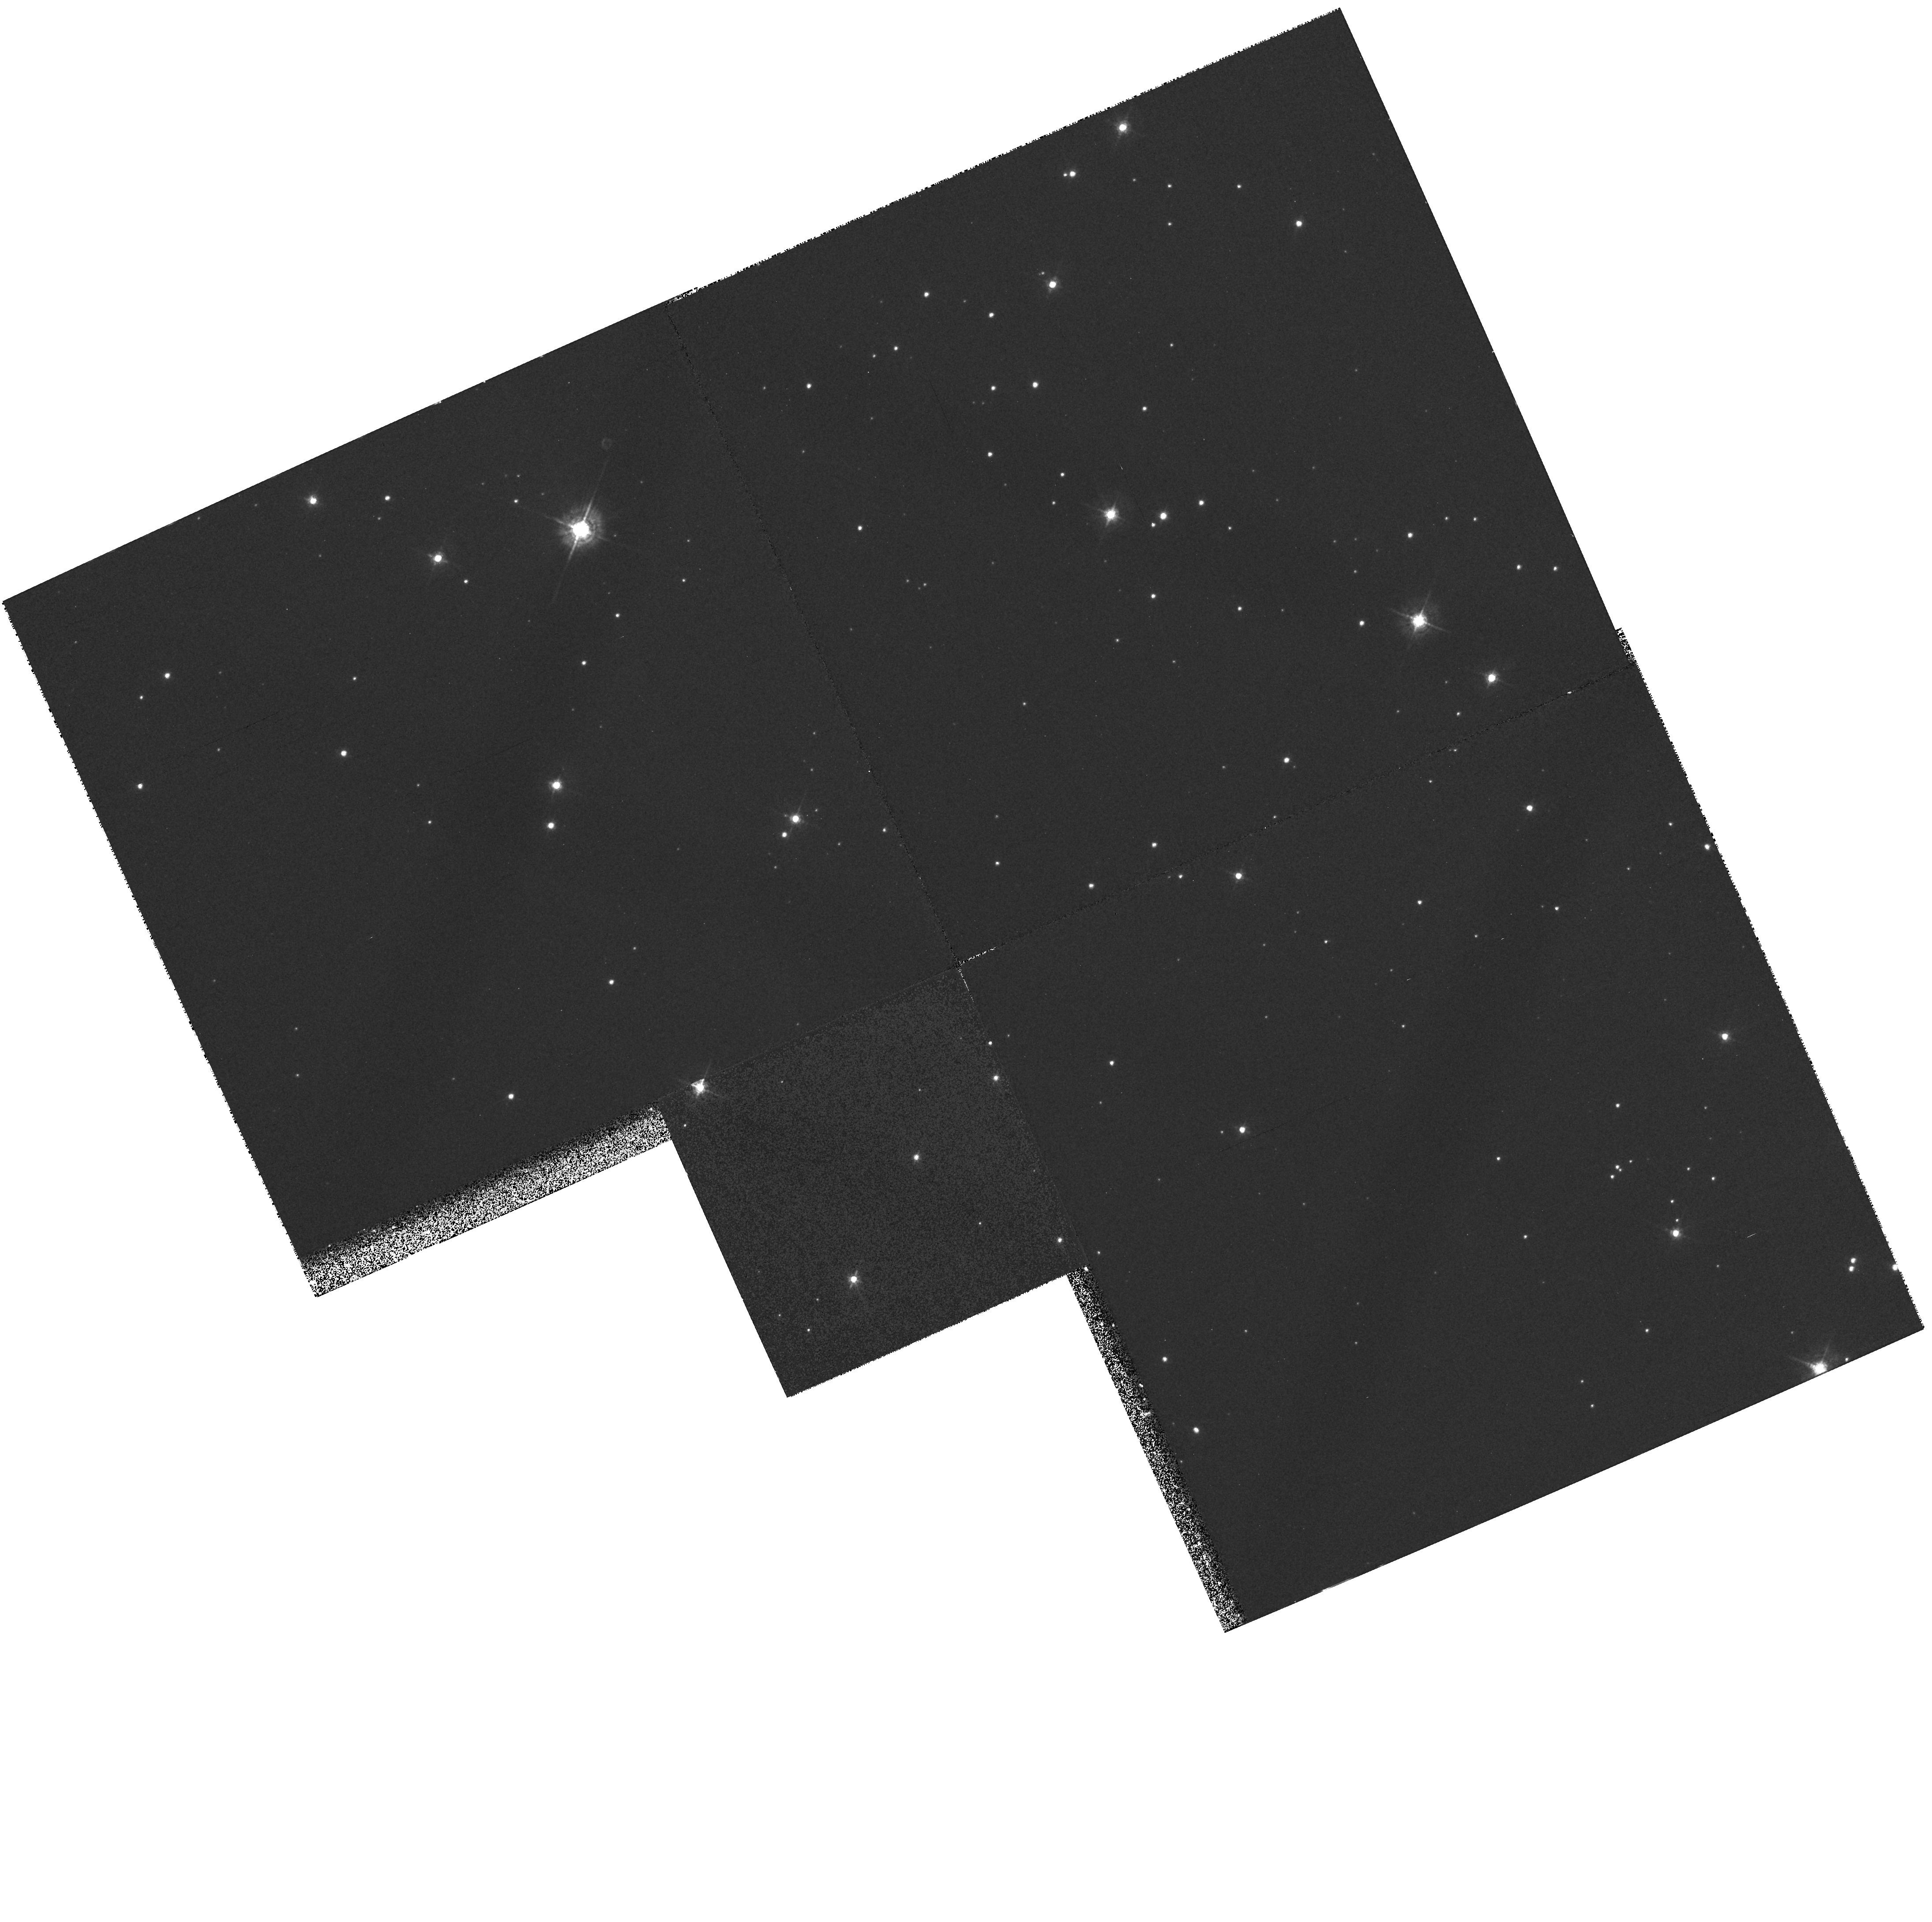
Target: NGC7635-KNOTS. Instrument: WFPC2/PC. Filter: F547M. Exposure: 20 min. Observation ID: hst_7515_02_wfpc2_pc_f547m_u4a602

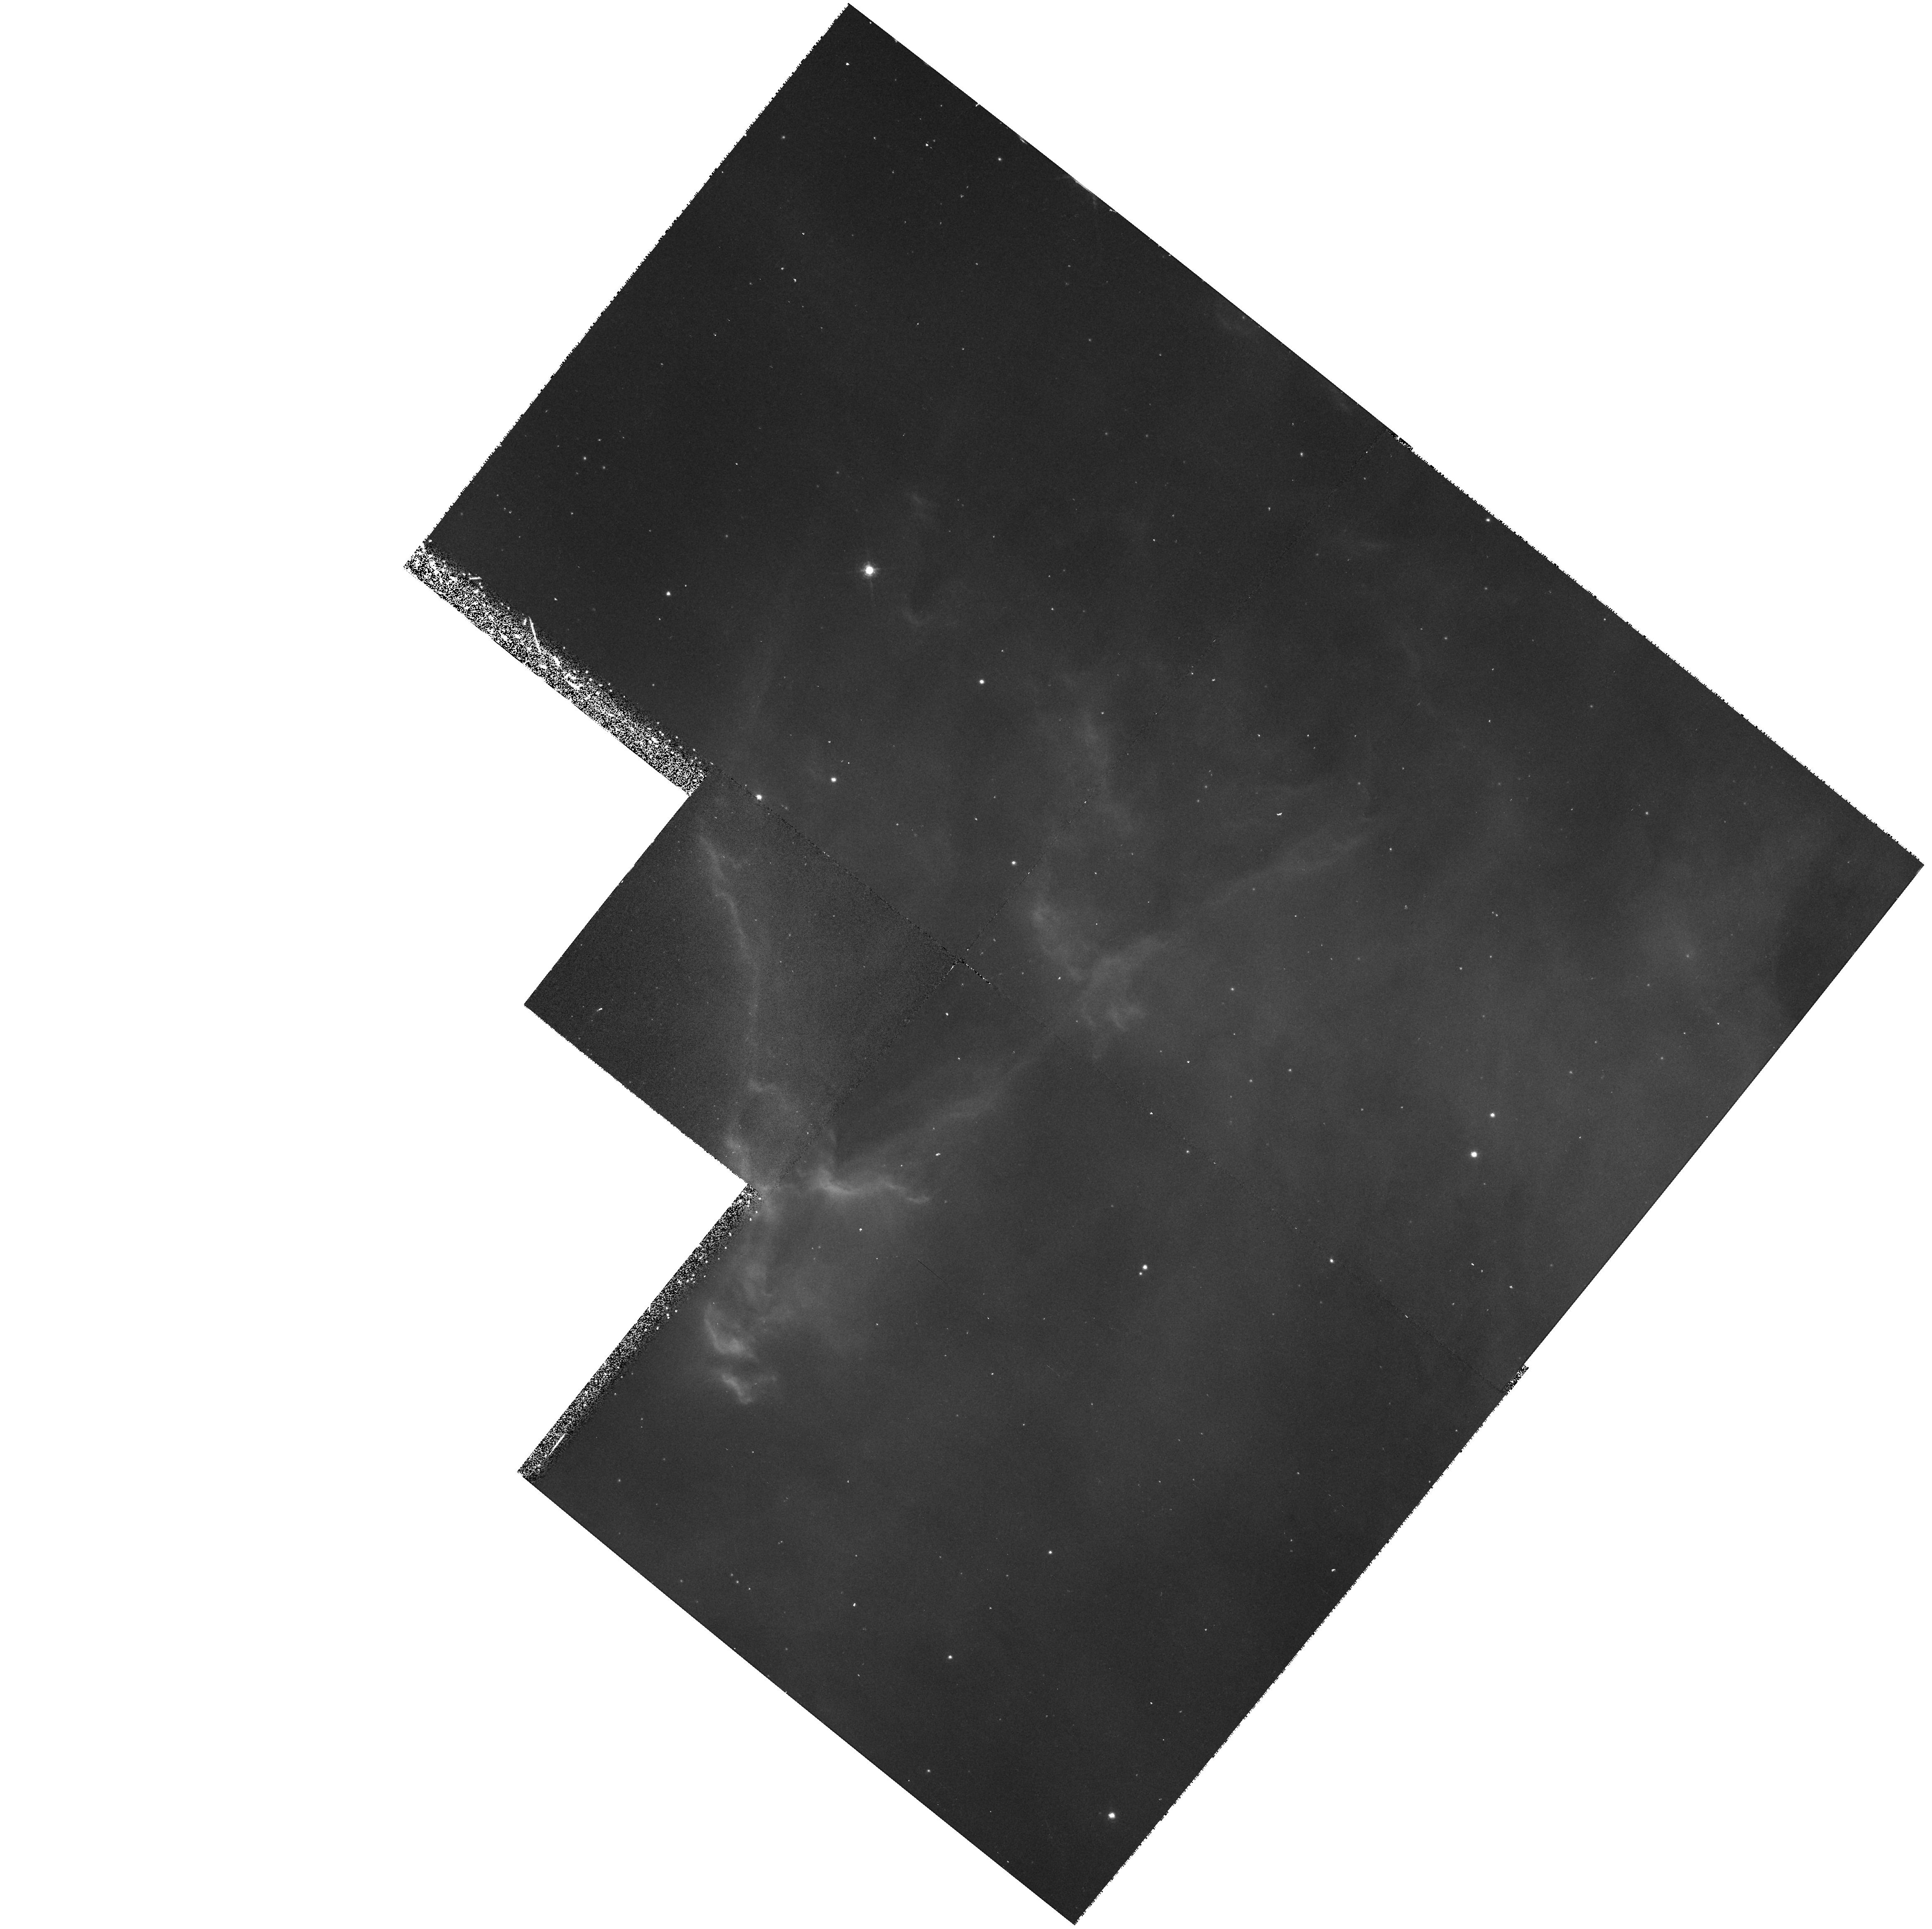
Target: NGC7635-RIM. Instrument: WFPC2/PC. Filter: F656N. Exposure: 33 min. Observation ID: hst_7515_04_wfpc2_pc_f656n_u4a604

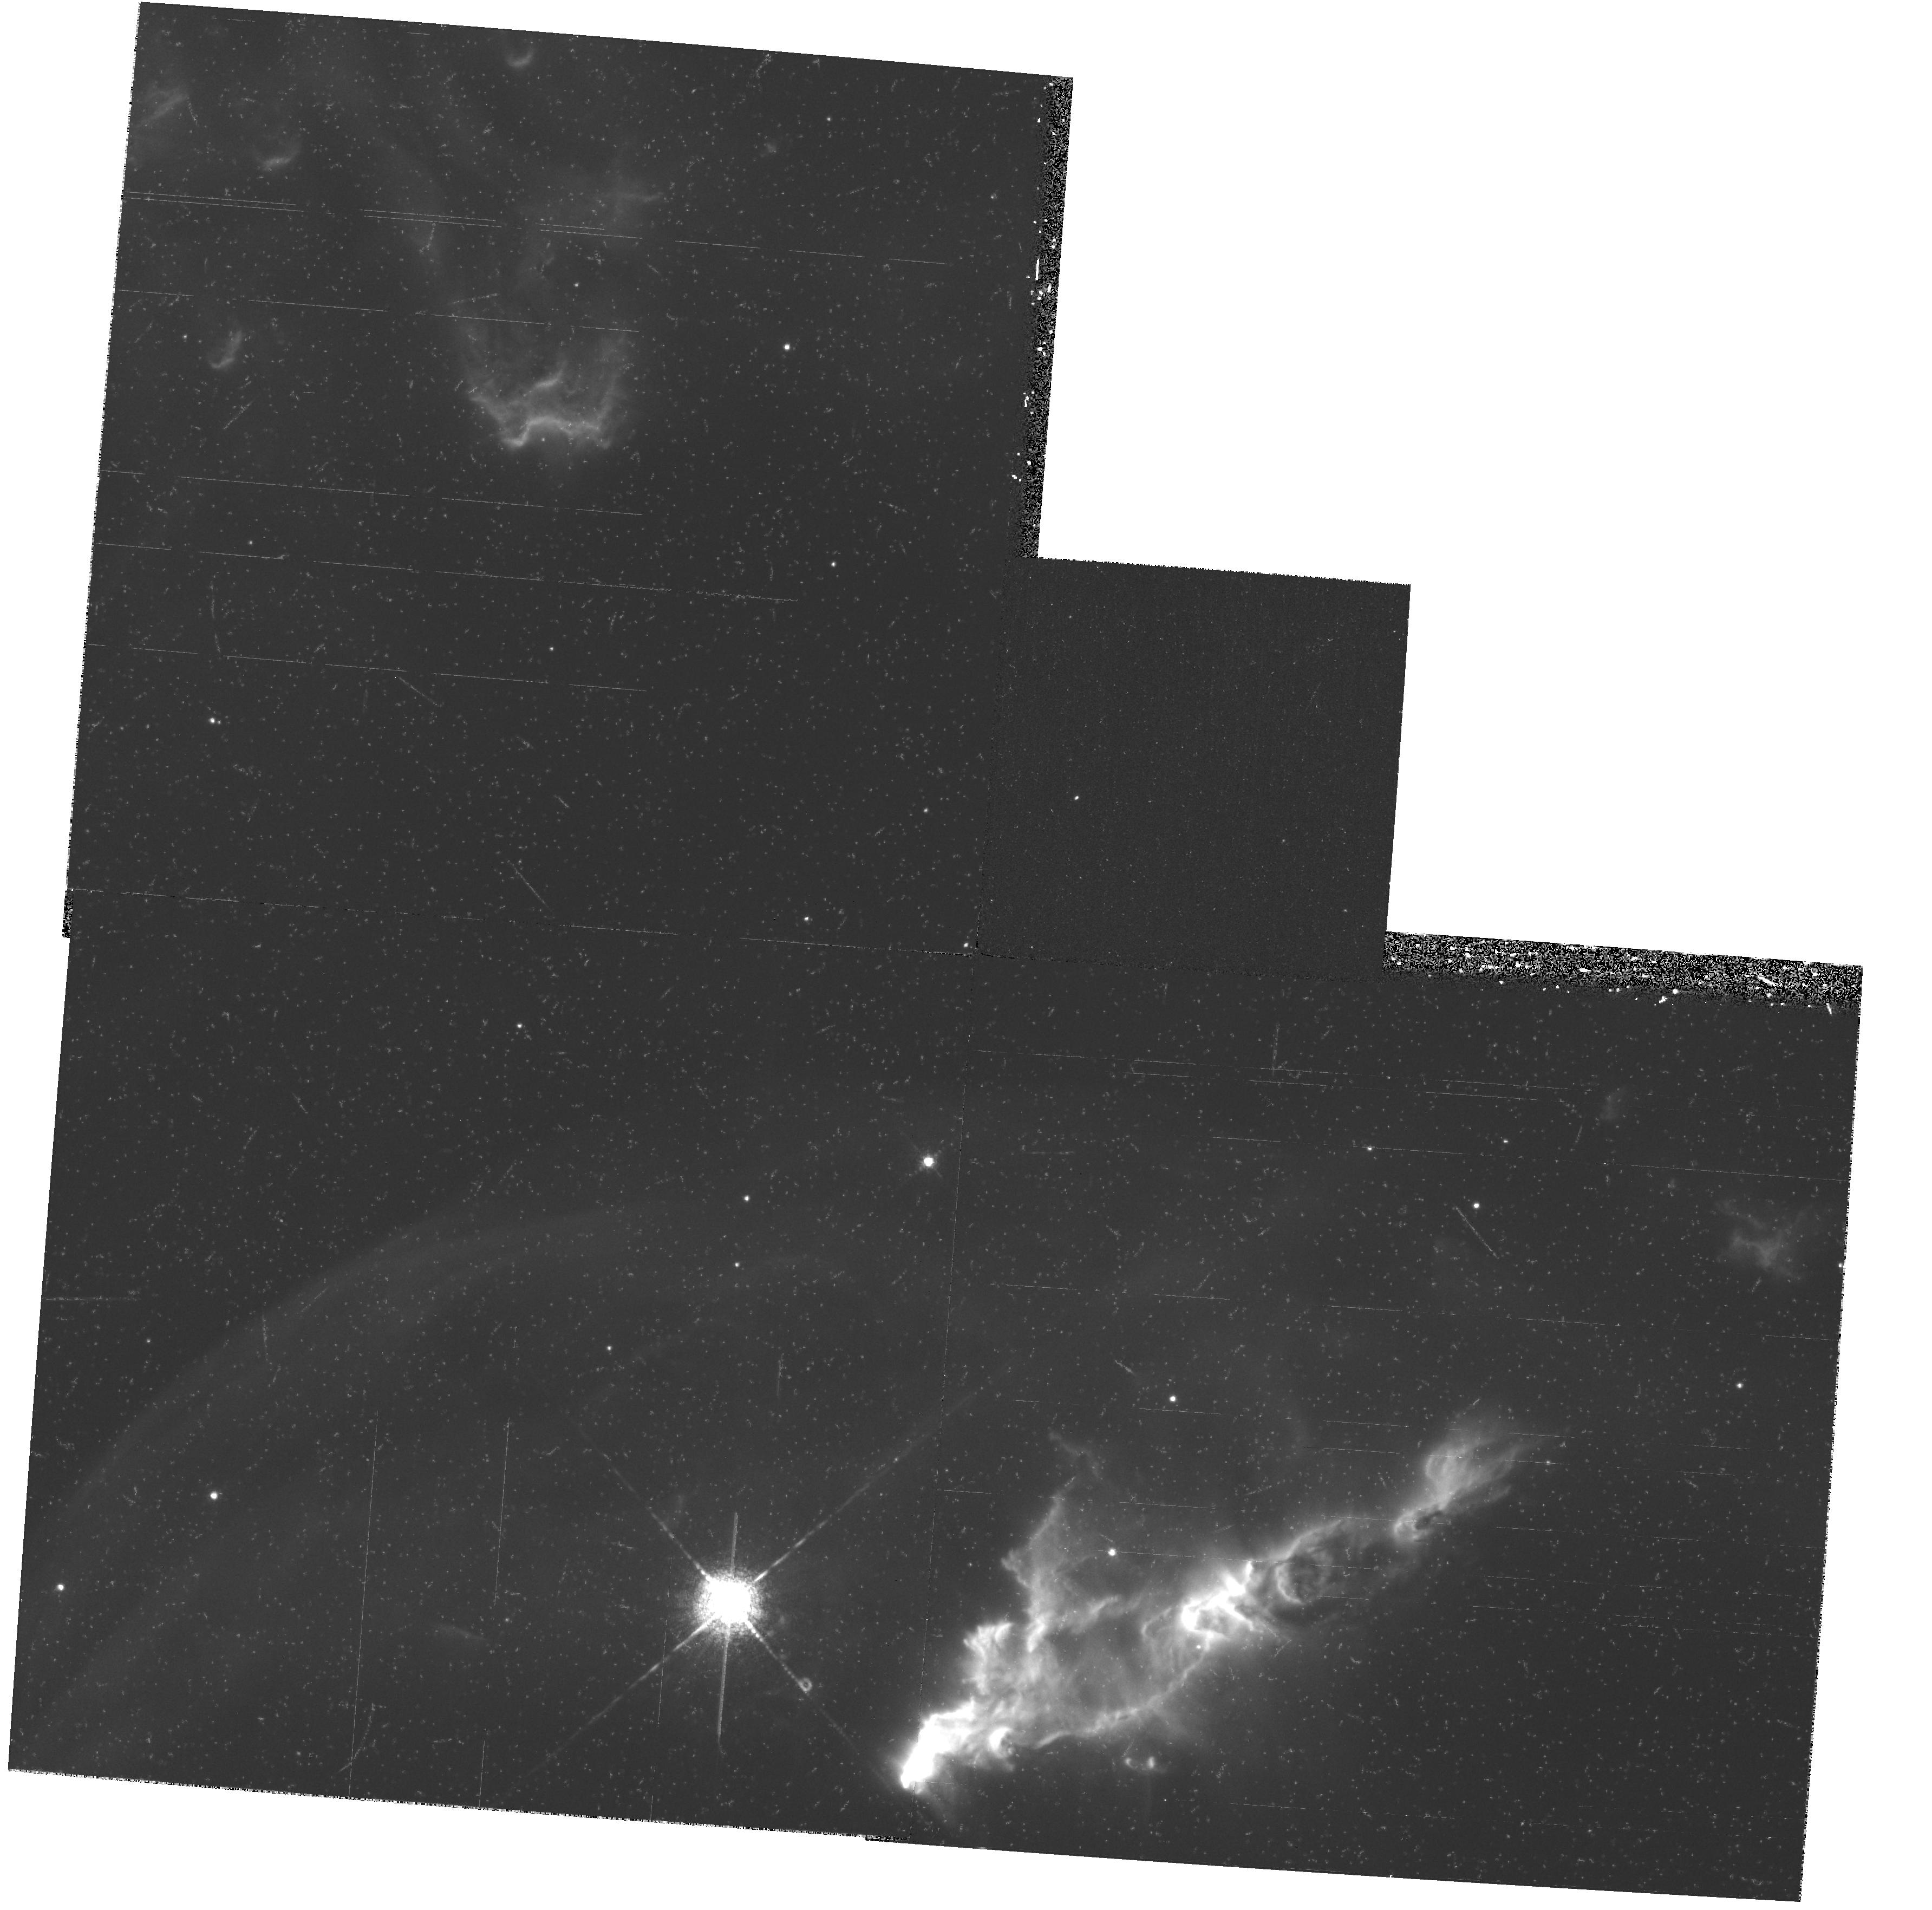
Target: NGC7635-WF1. Instrument: WFPC2/PC. Filter: F658N. Exposure: 36 min. Observation ID: hst_7515_01_wfpc2_pc_f658n_u4a601

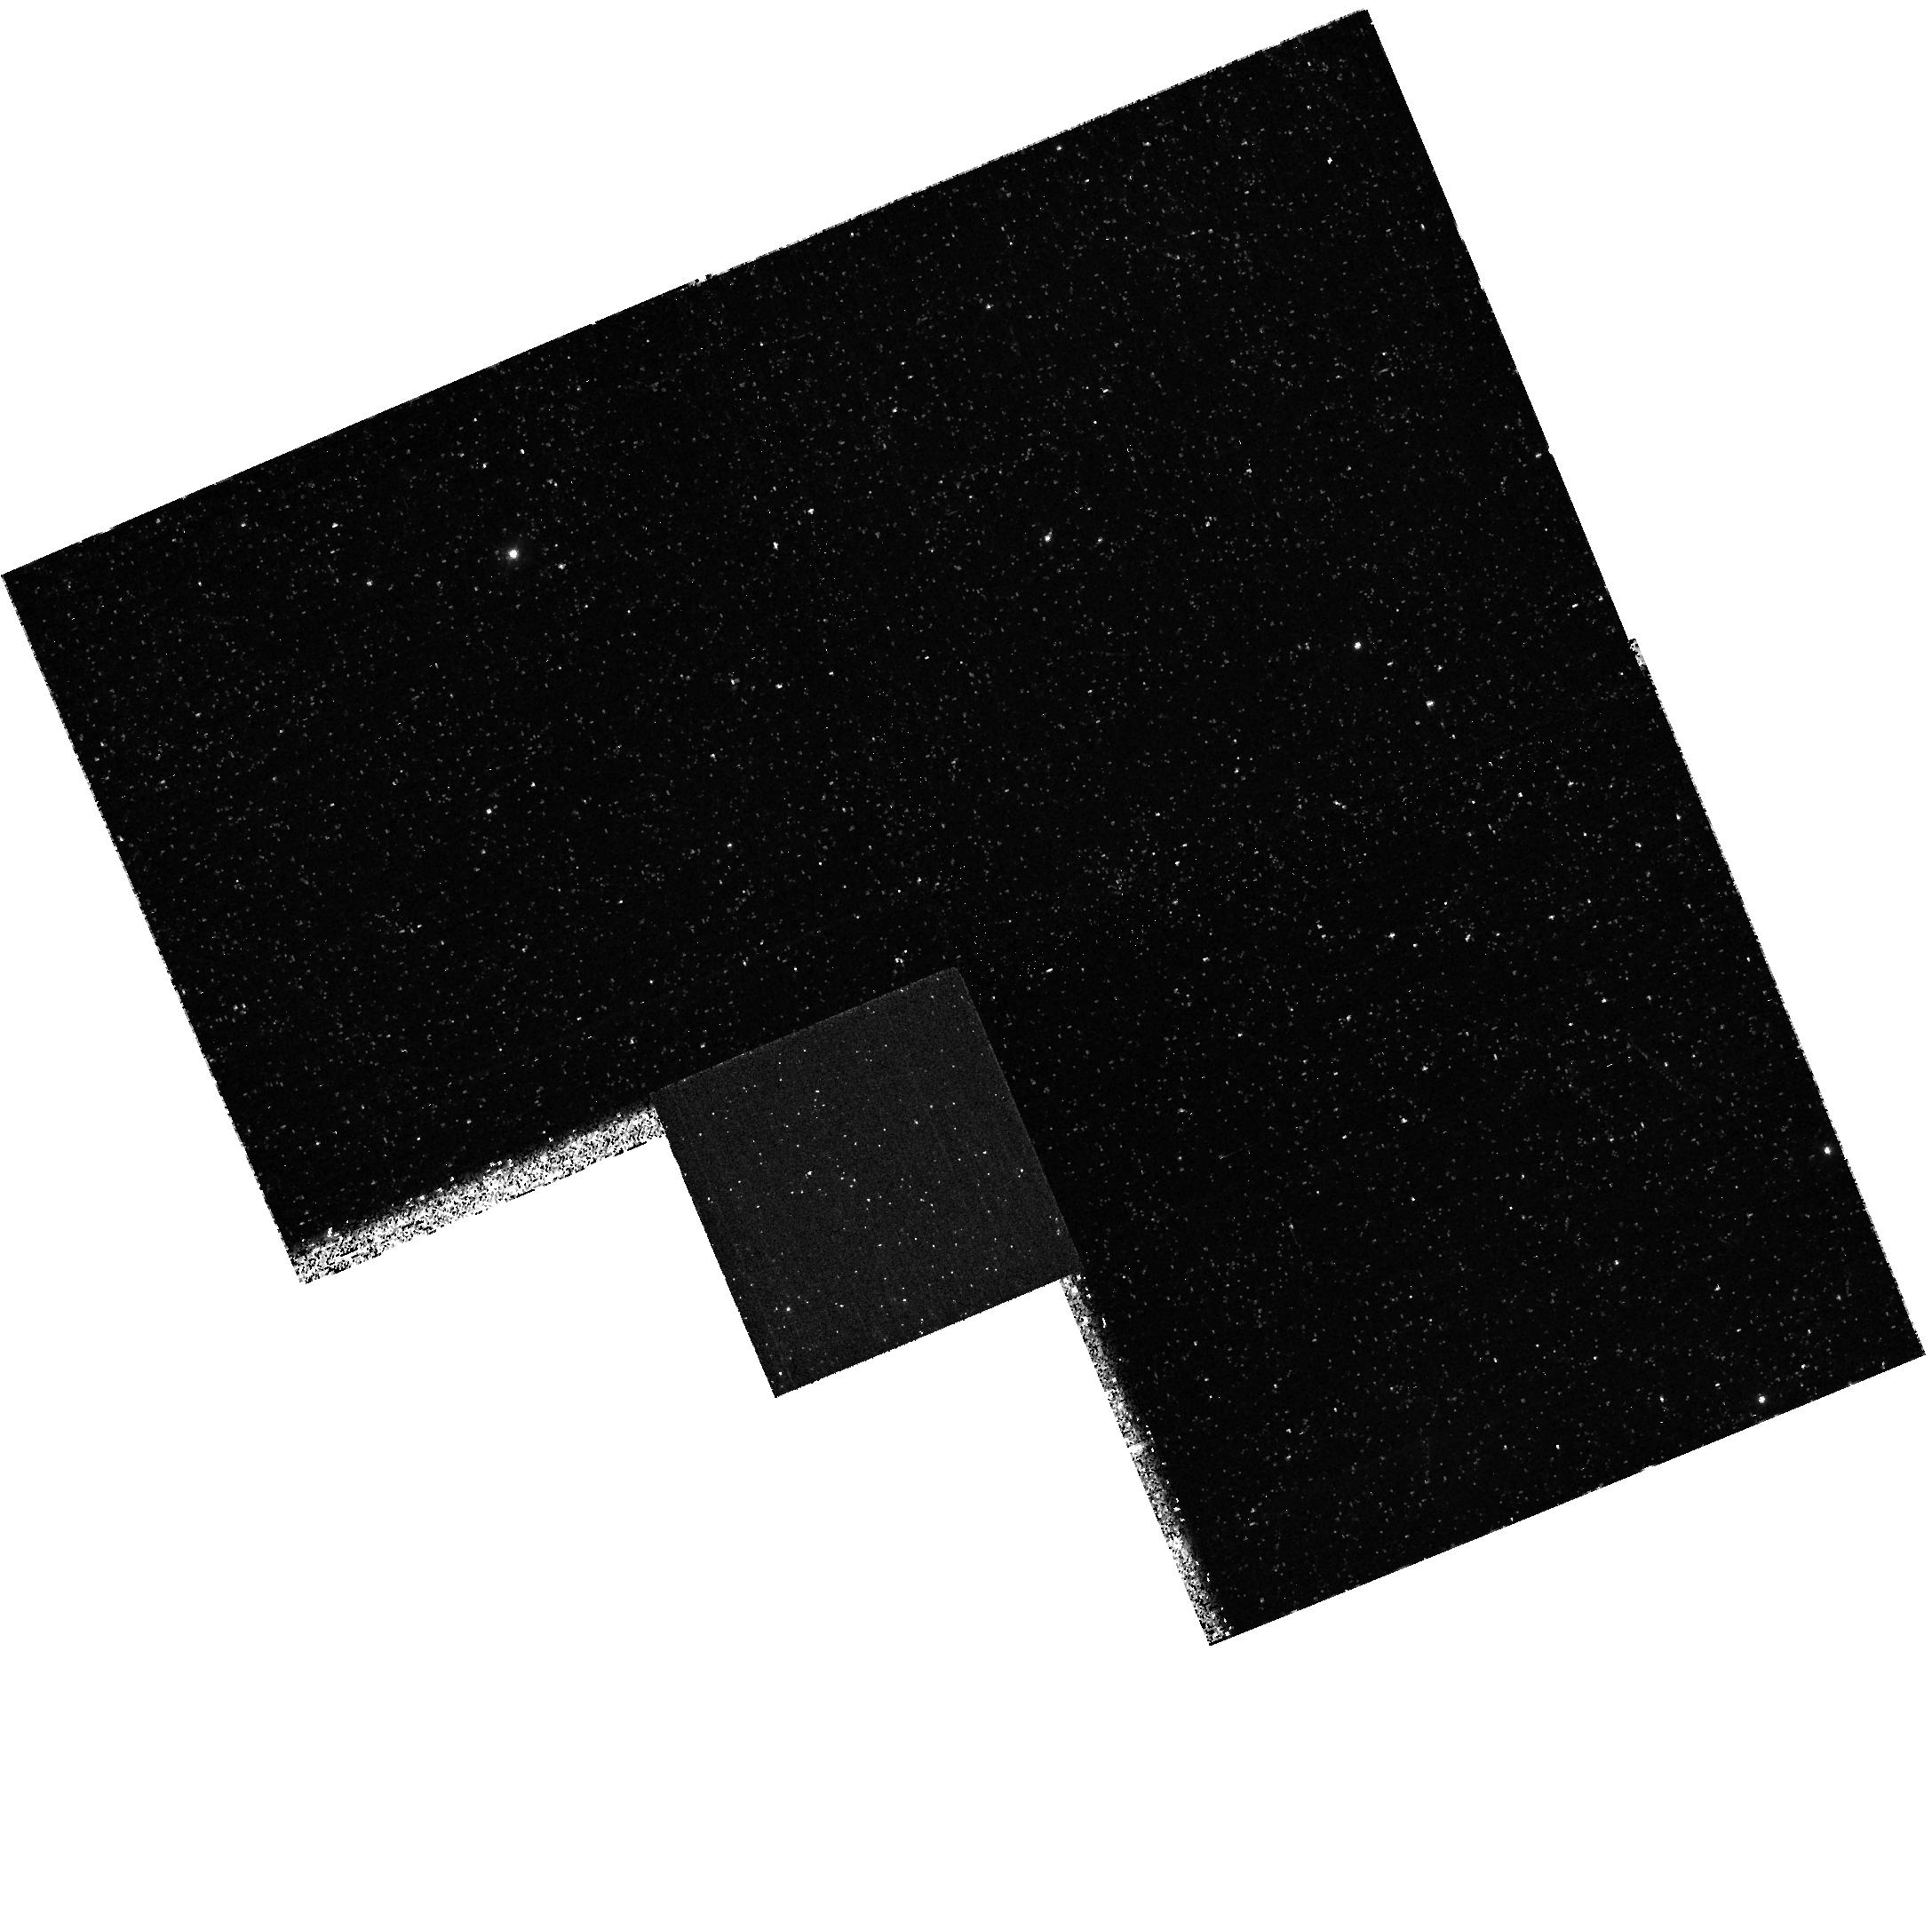
Target: NGC7635-KNOTS. Instrument: WFPC2/PC. Filter: F487N. Exposure: 30 min. Observation ID: hst_7515_53_wfpc2_pc_f487n_u4a653

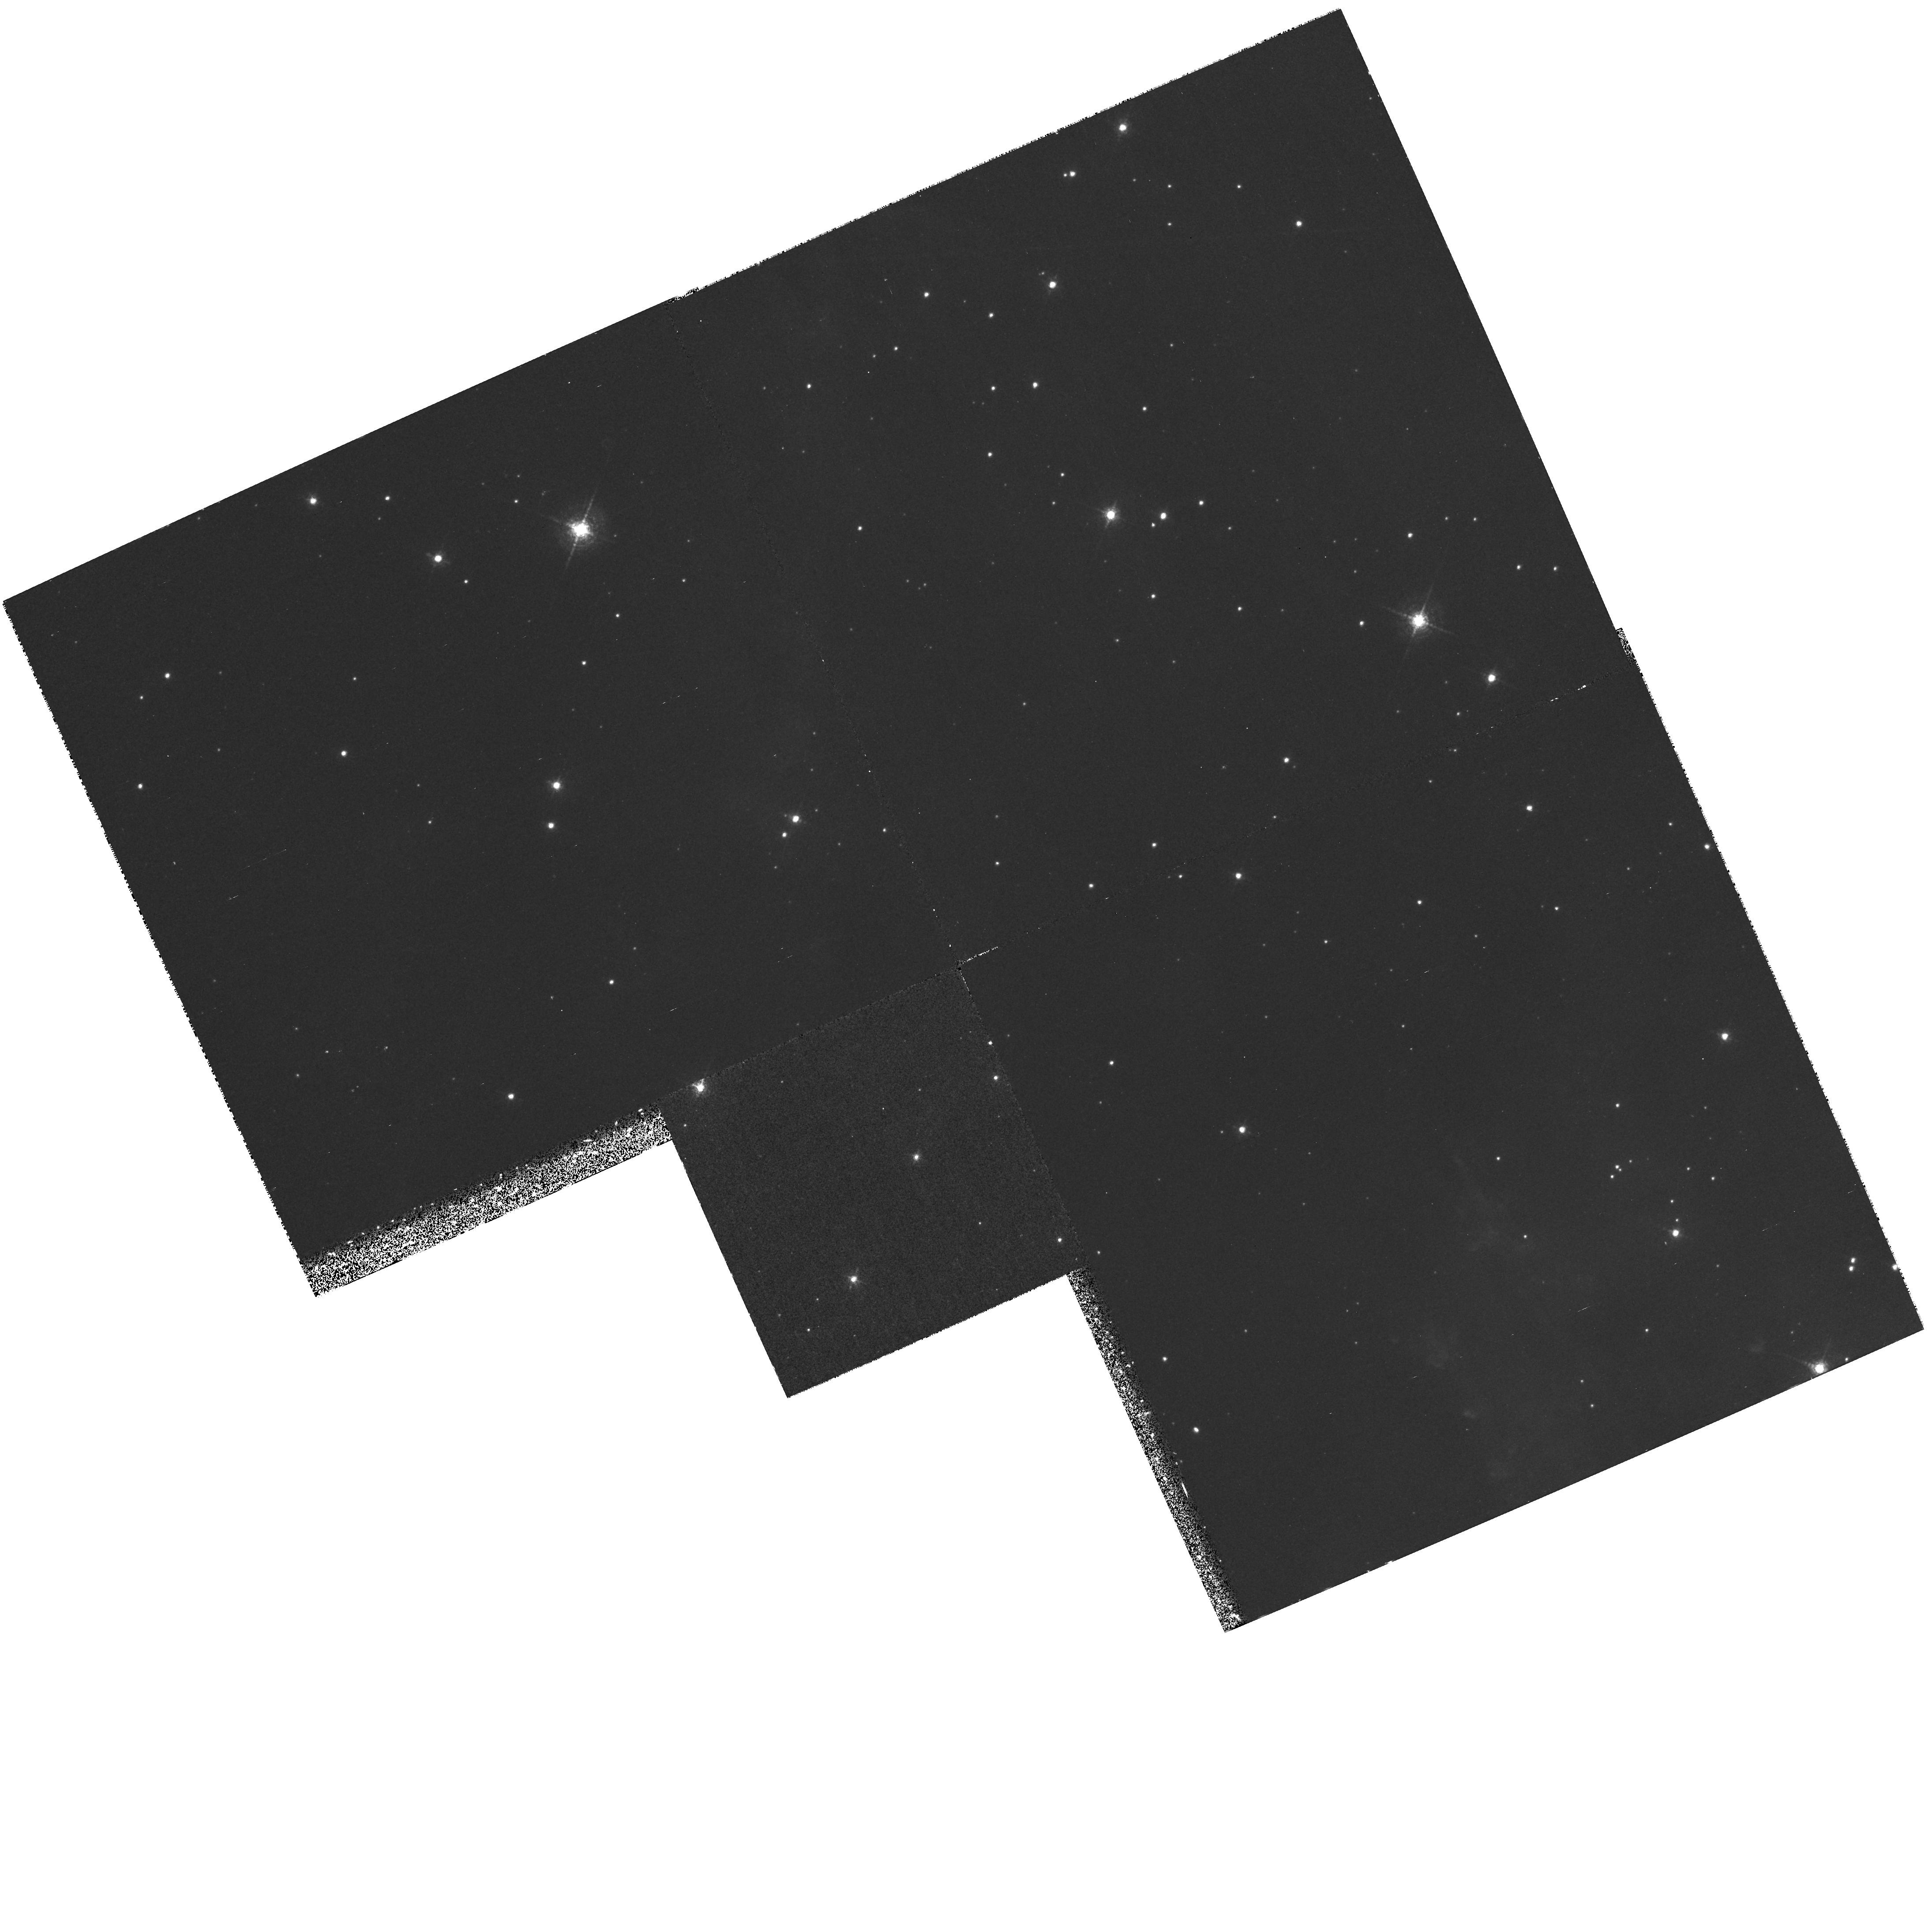
Target: NGC7635-KNOTS. Instrument: WFPC2/PC. Filter: F673N. Exposure: 1.4 h. Observation ID: hst_7515_02_wfpc2_pc_f673n_u4a602

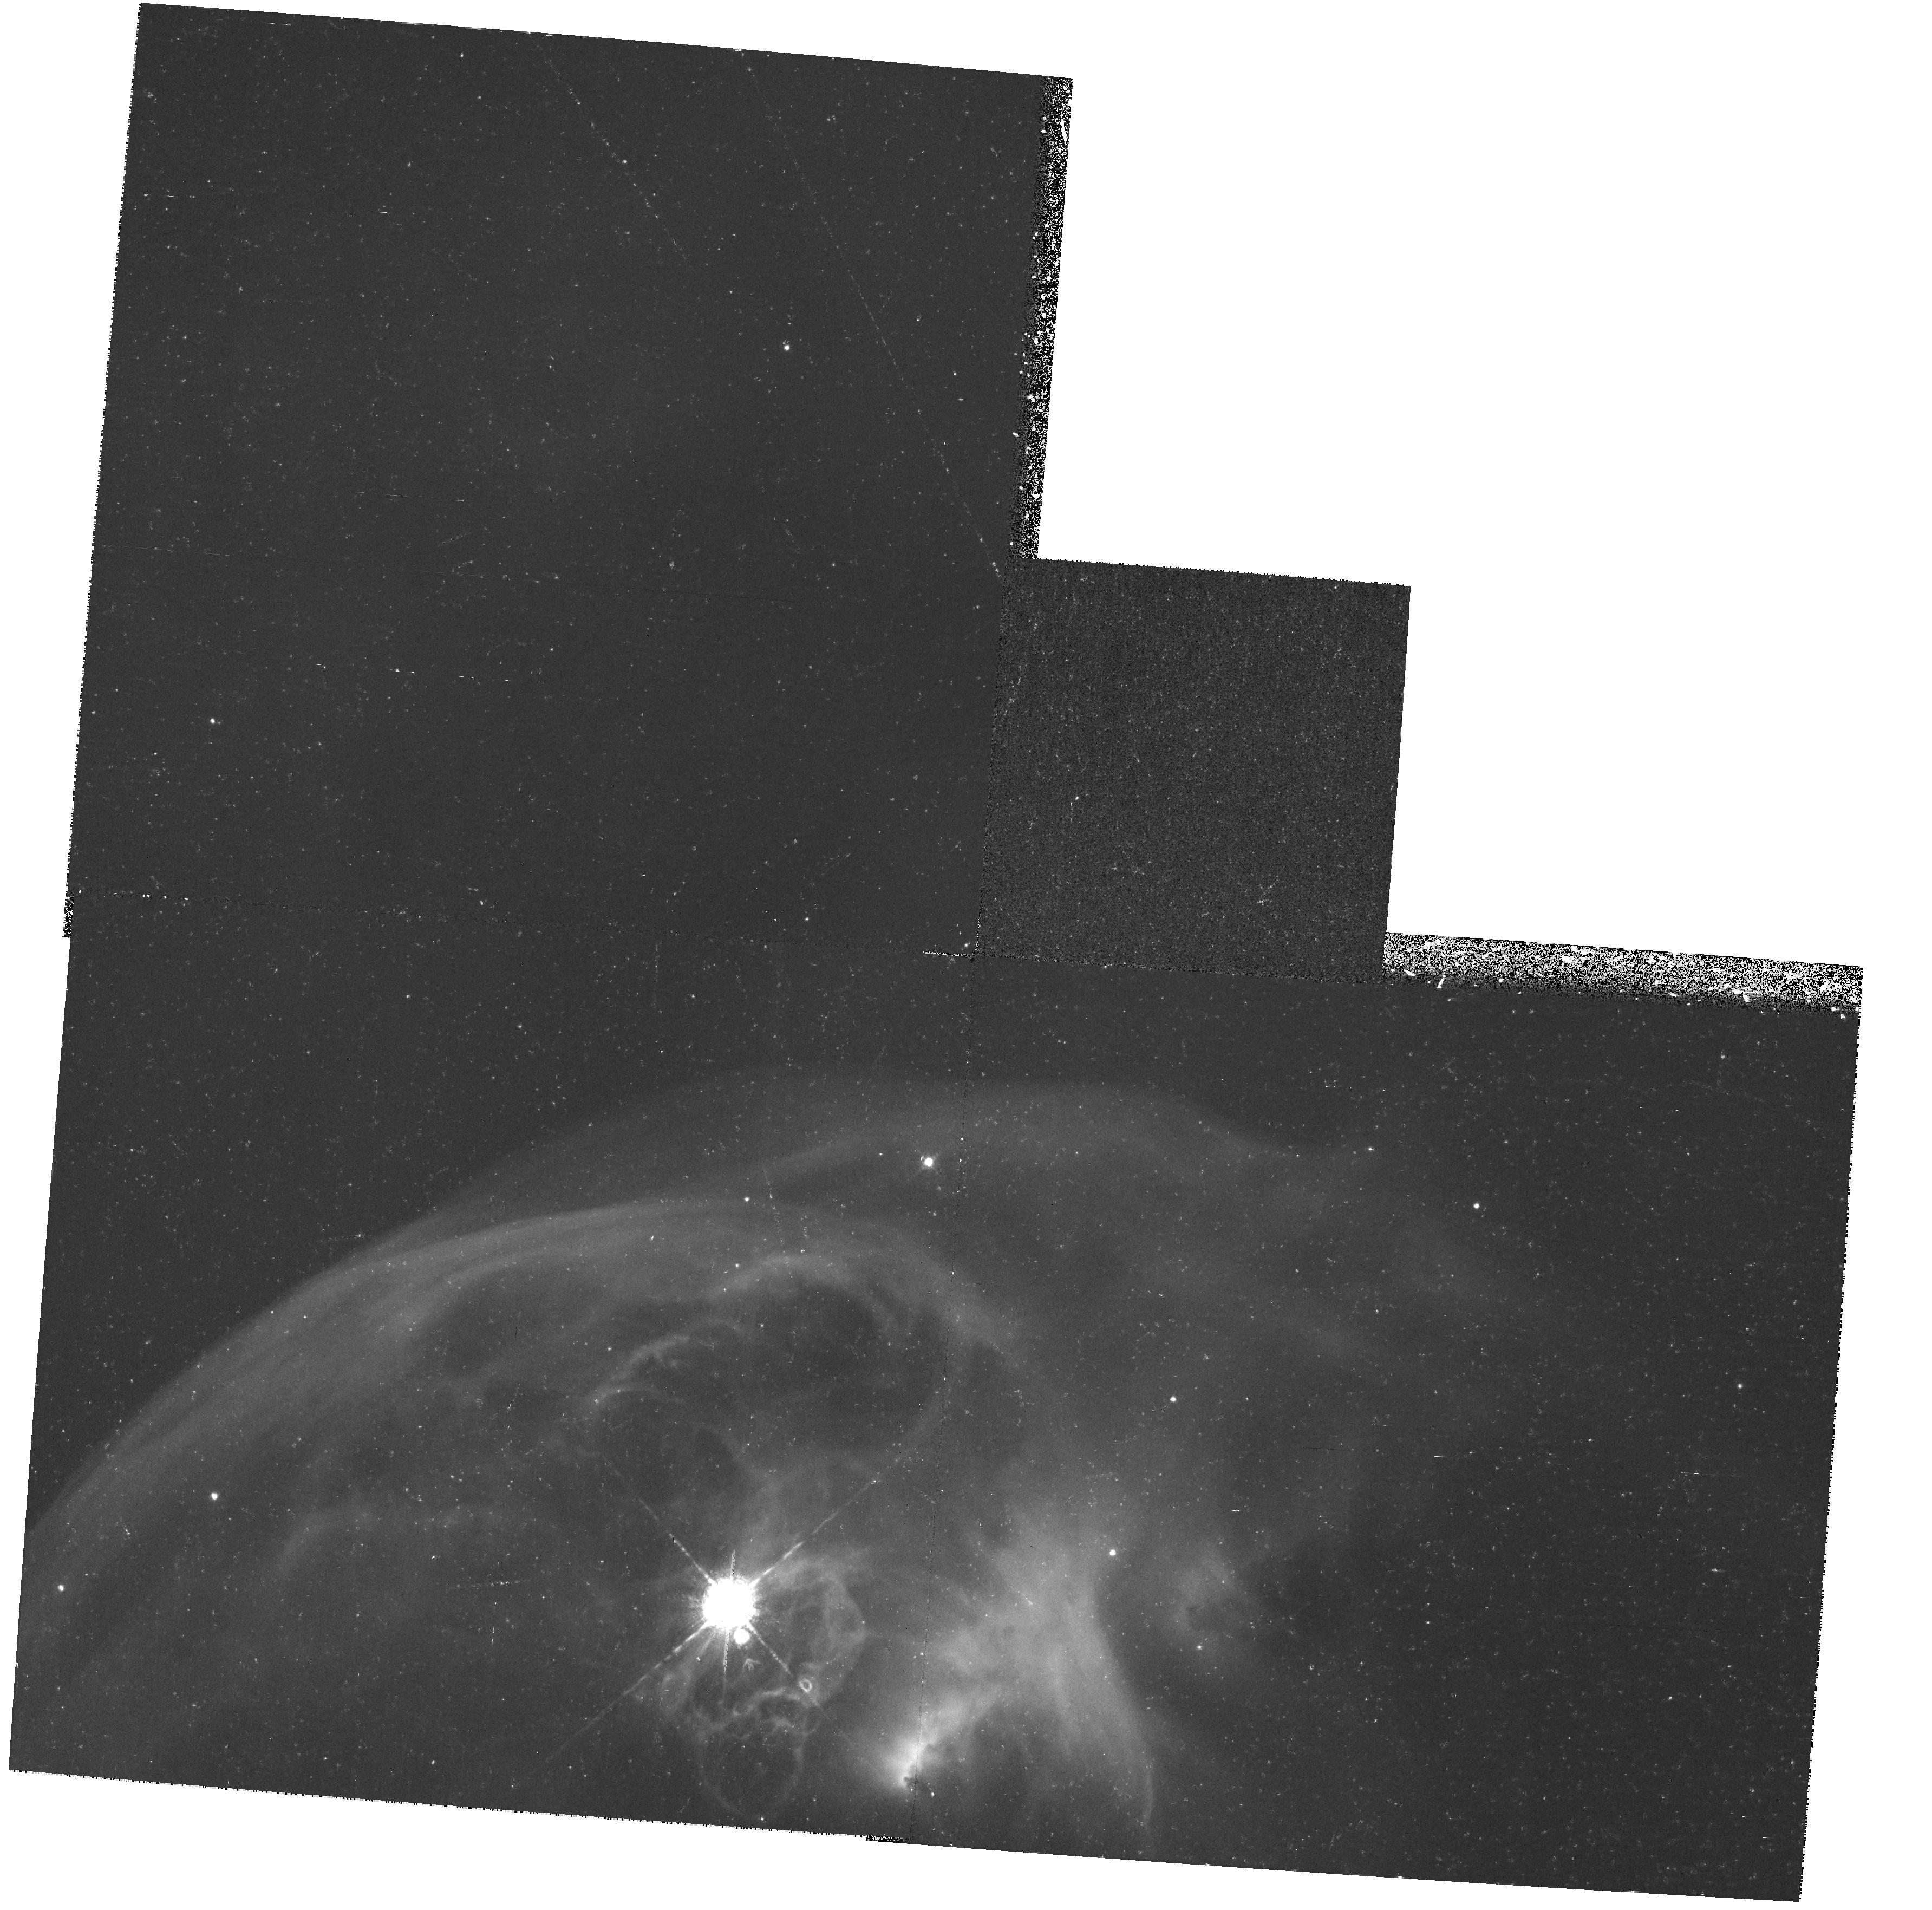
Target: NGC7635-WF1. Instrument: WFPC2/PC. Filter: F502N. Exposure: 36 min. Observation ID: hst_7515_01_wfpc2_pc_f502n_u4a601

UV-OPTICAL SPECTRA AND IMAGERY OF THE BUBBLE NEBULA NGC 7635 (PI: Walter, Donald K.)

We propose to acquire UV-optical STIS spectra and WFPC2 imagery of the wind-blown Bubble Nebula NGC 7635. This object is significant to our understanding of galactic chemical evolution, star formation (possibly triggered by radiative implosion), the mass-loss history of precursors to supernovae, the effect of wind-driven shocks on the ISM and the process of ionization and photoevaporation of high density knots (possibly HH objects) in the presence of an intense stellar wind and radiation field. The ener getic environment of NGC 7635 is more extreme and its features have evolved on a different time scale than in more quiescent objects studied with HST (e.g. Orion and M16). HST is essential to our study in order to achieve high spatial resolution and ac cess to the UV region of the spectrum. The nebula's nearly spherical shell is the result of a recent ( < 10^6 years) stellar mass-loss event and is the best young, clearly observed bubble available for study. We will exam in e the ionization front at the r im of the bubble, the extent to which it is shock-driven and the scale of the photoevaporative flow off the face of the molecular cloud. We will resolve high density knots down to a size of 2.1 x 10^15 cm (140 au), searching for protostellar objects. STIS U V spectra will allow us to calculate the first accurate C/H abundance in the Perseus arm and test for the presence of a galactic abundance gradient. Finally, with our HST data we will compare our observational results with our radiative shock-model predi ctions.